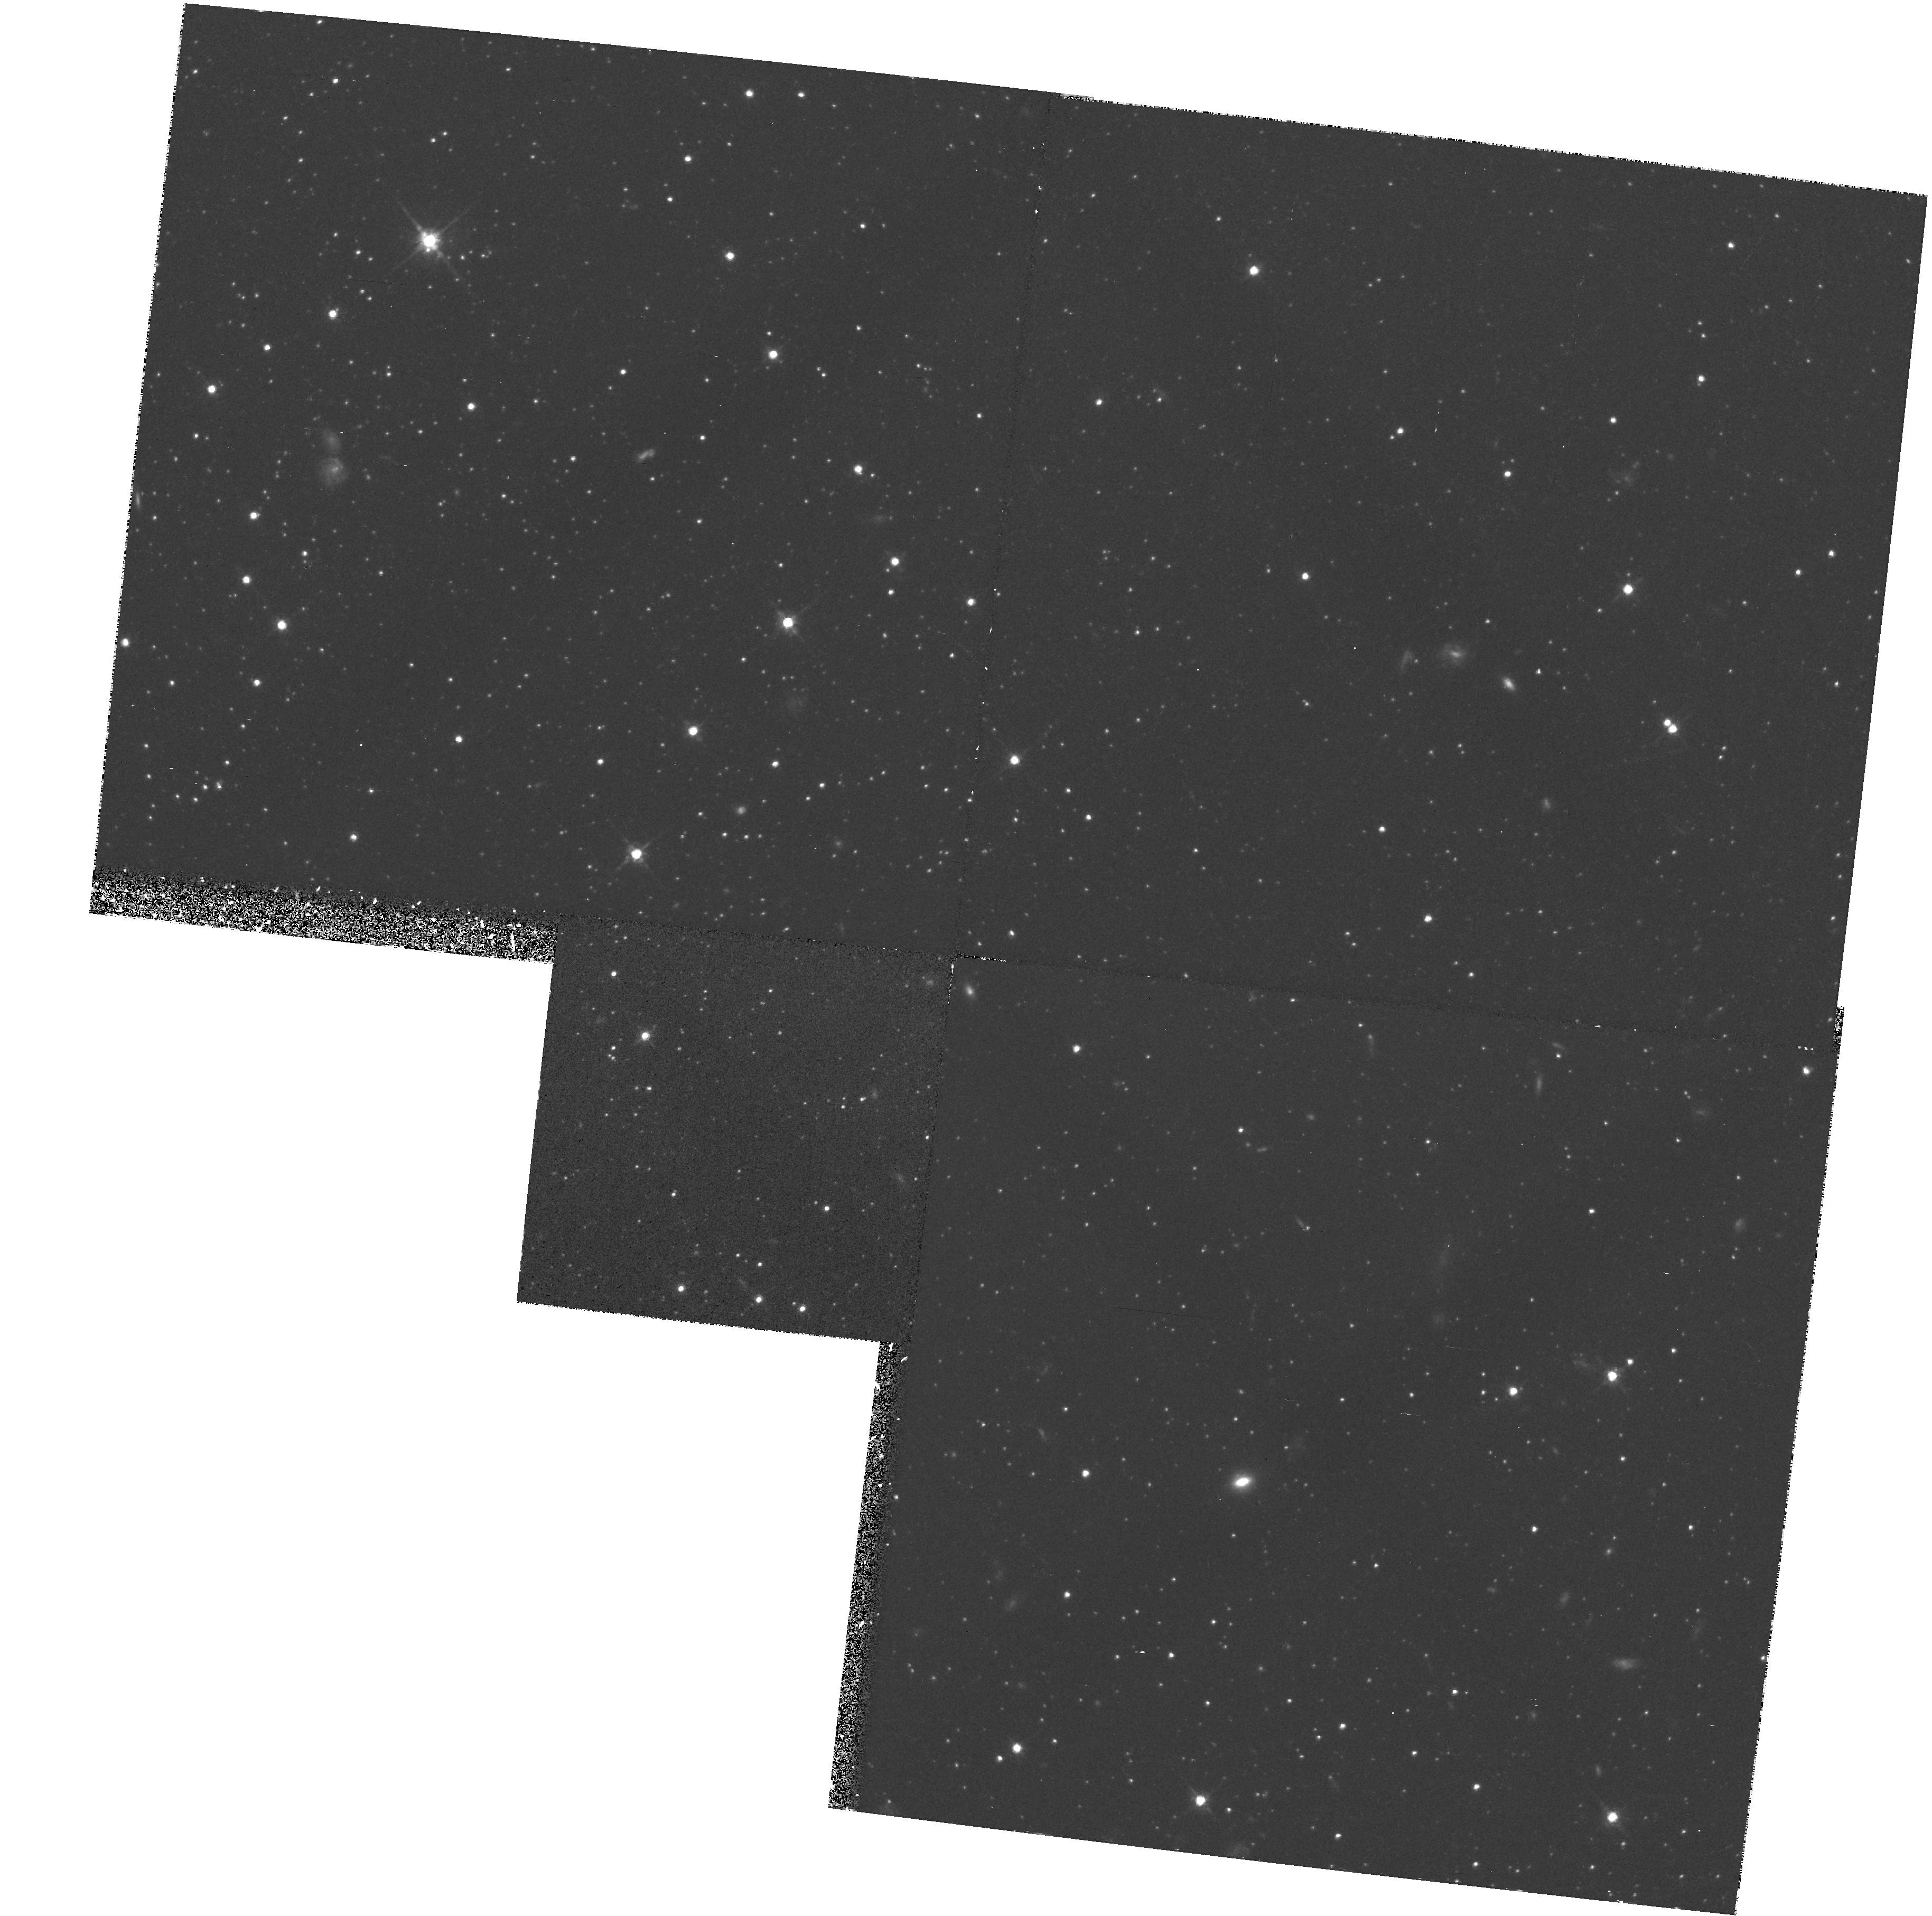
Target: URSA-MINOR. Instrument: WFPC2/PC. Filter: F814W. Exposure: 42 min. Observation ID: hst_6282_01_wfpc2_pc_f814w_u2pb01

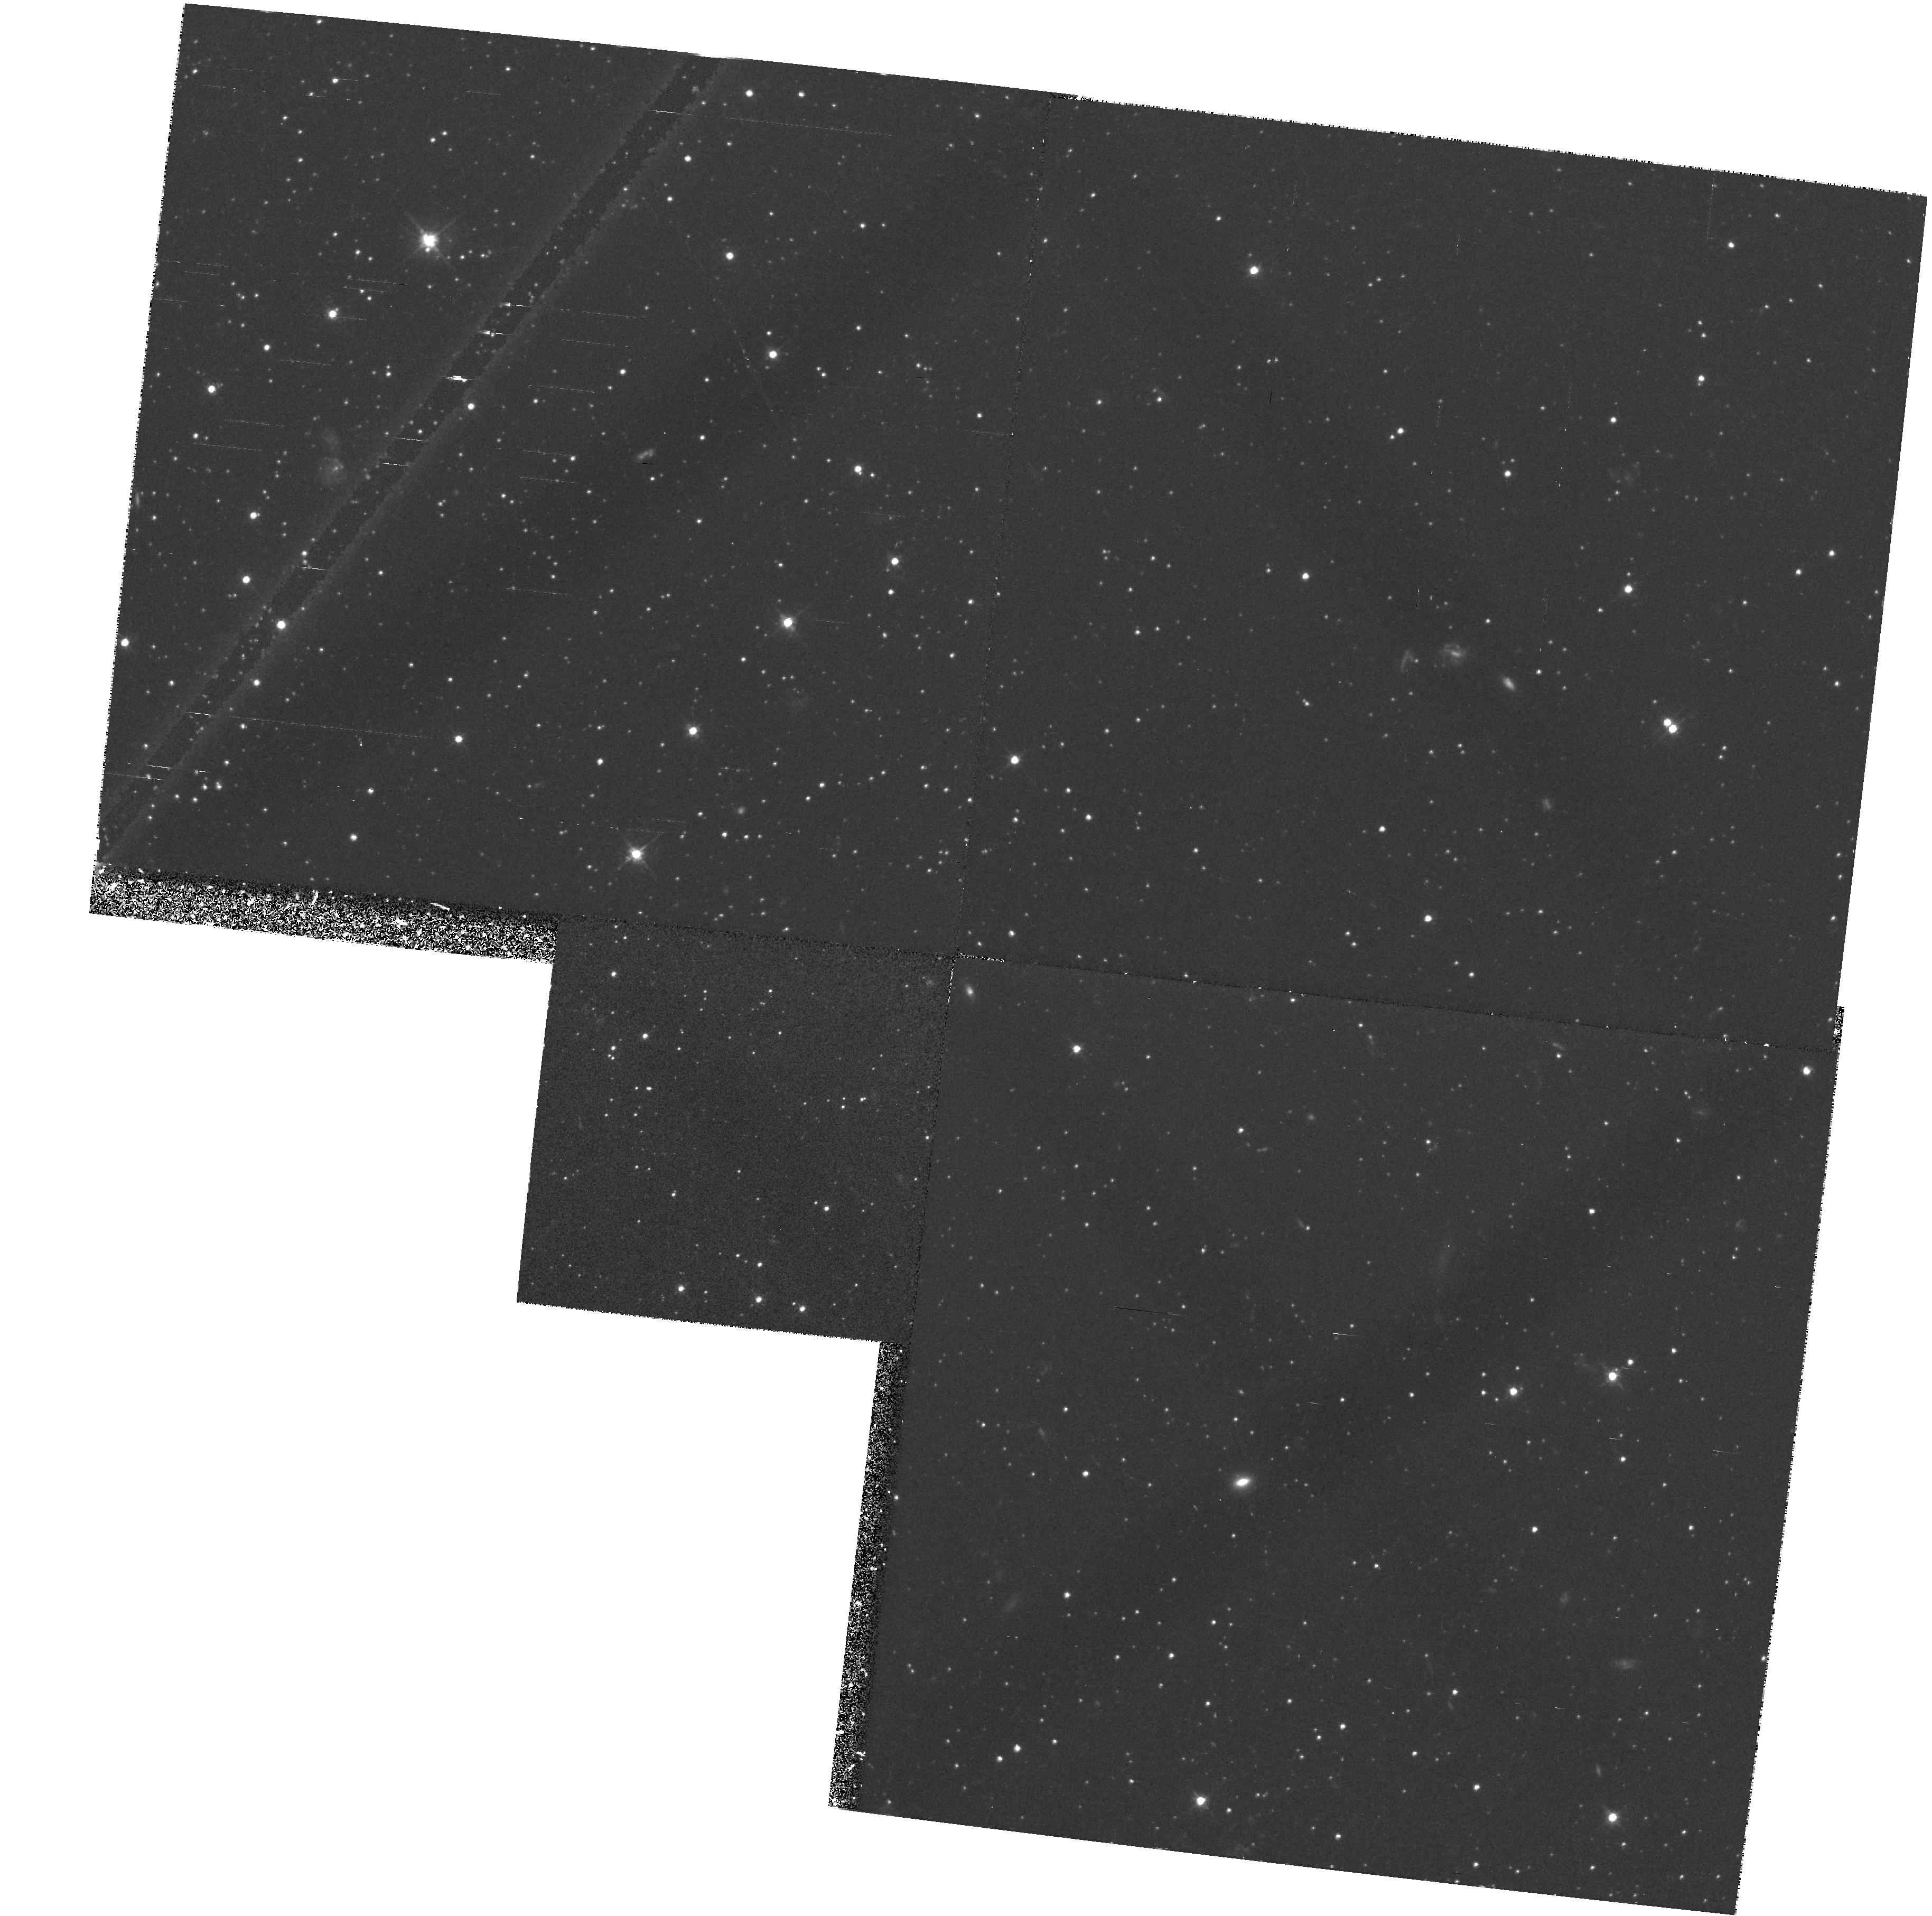
Target: URSA-MINOR. Instrument: WFPC2/PC. Filter: F555W. Exposure: 38 min. Observation ID: hst_6282_01_wfpc2_pc_f555w_u2pb01

STELLAR POPULATIONS IN DWARF SPHEROIDAL GALAXIES - DRACO AND URSA MINOR (PI: Westphal, J. A.)

HR diagrams to deep levels using the F555W and F814W filters and the WFC will be used to study the stellar populations of the dwarf spheroidal galaxies Carina, Ursa Minor and Fornax. Aspects to be studied include the star formation histories based on the location and distribution of stars near the main-sequence turnoff; the luminosities, colors, and metallicities of stars on the giant branch; the relation of horizontal-branch morphology to stellar ages and metallicities; distance moduli via main sequence fitting; the absolute magnitude of the horizontal branch; the main - sequence luminosity function; the possible incidence of binaries on the main sequence; and an estimate of the overall mass-to-light ratio and space density of baryonic matter in stars. In Fornax, the proposed field also contains the metal-poor cluster Fornax 4, whose HR diagram and radial density gradient will also be measured.